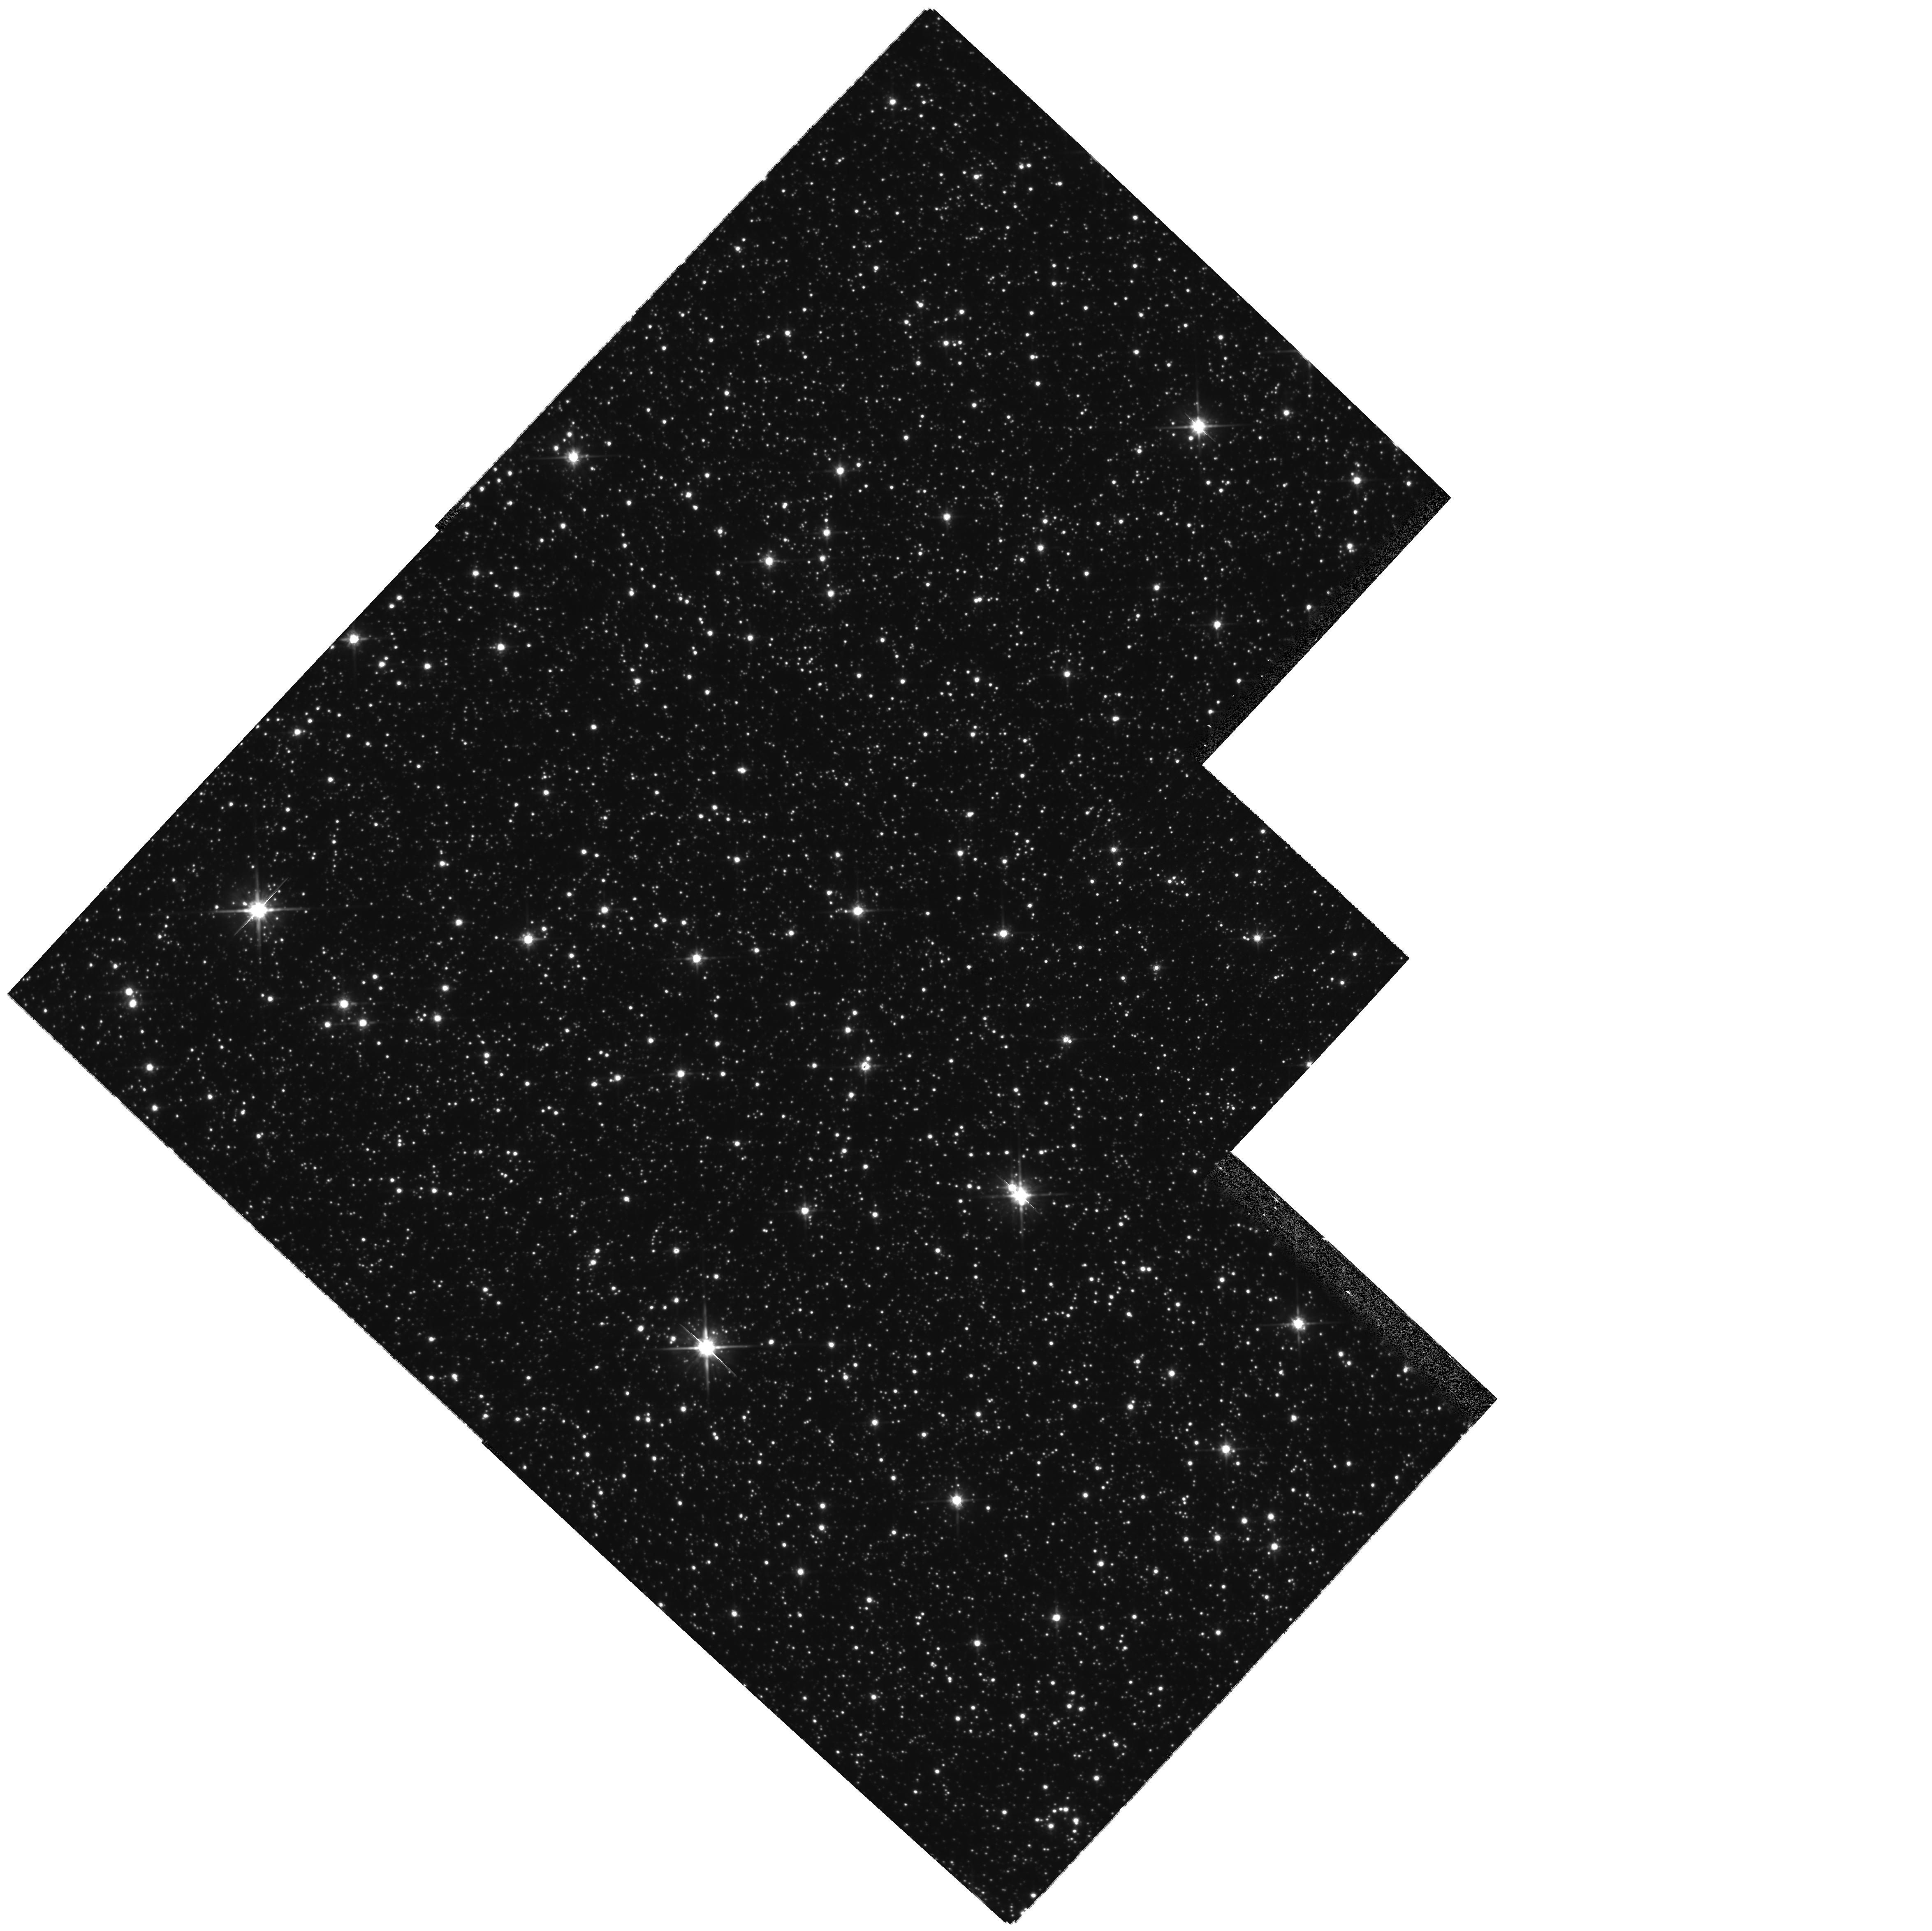
Target: OGLE-2007-BLG-349. Instrument: WFPC2/PC. Filter: F814W. Exposure: 21 min. Observation ID: hst_11352_03_wfpc2_pc_f814w_ua5503

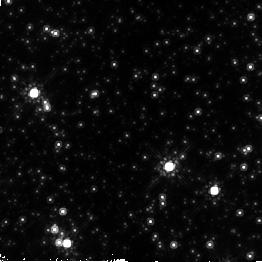
Target: OGLE-2007-BLG-349. Instrument: NICMOS/NIC2. Filter: F160W. Exposure: 6 min. Observation ID: na5502010

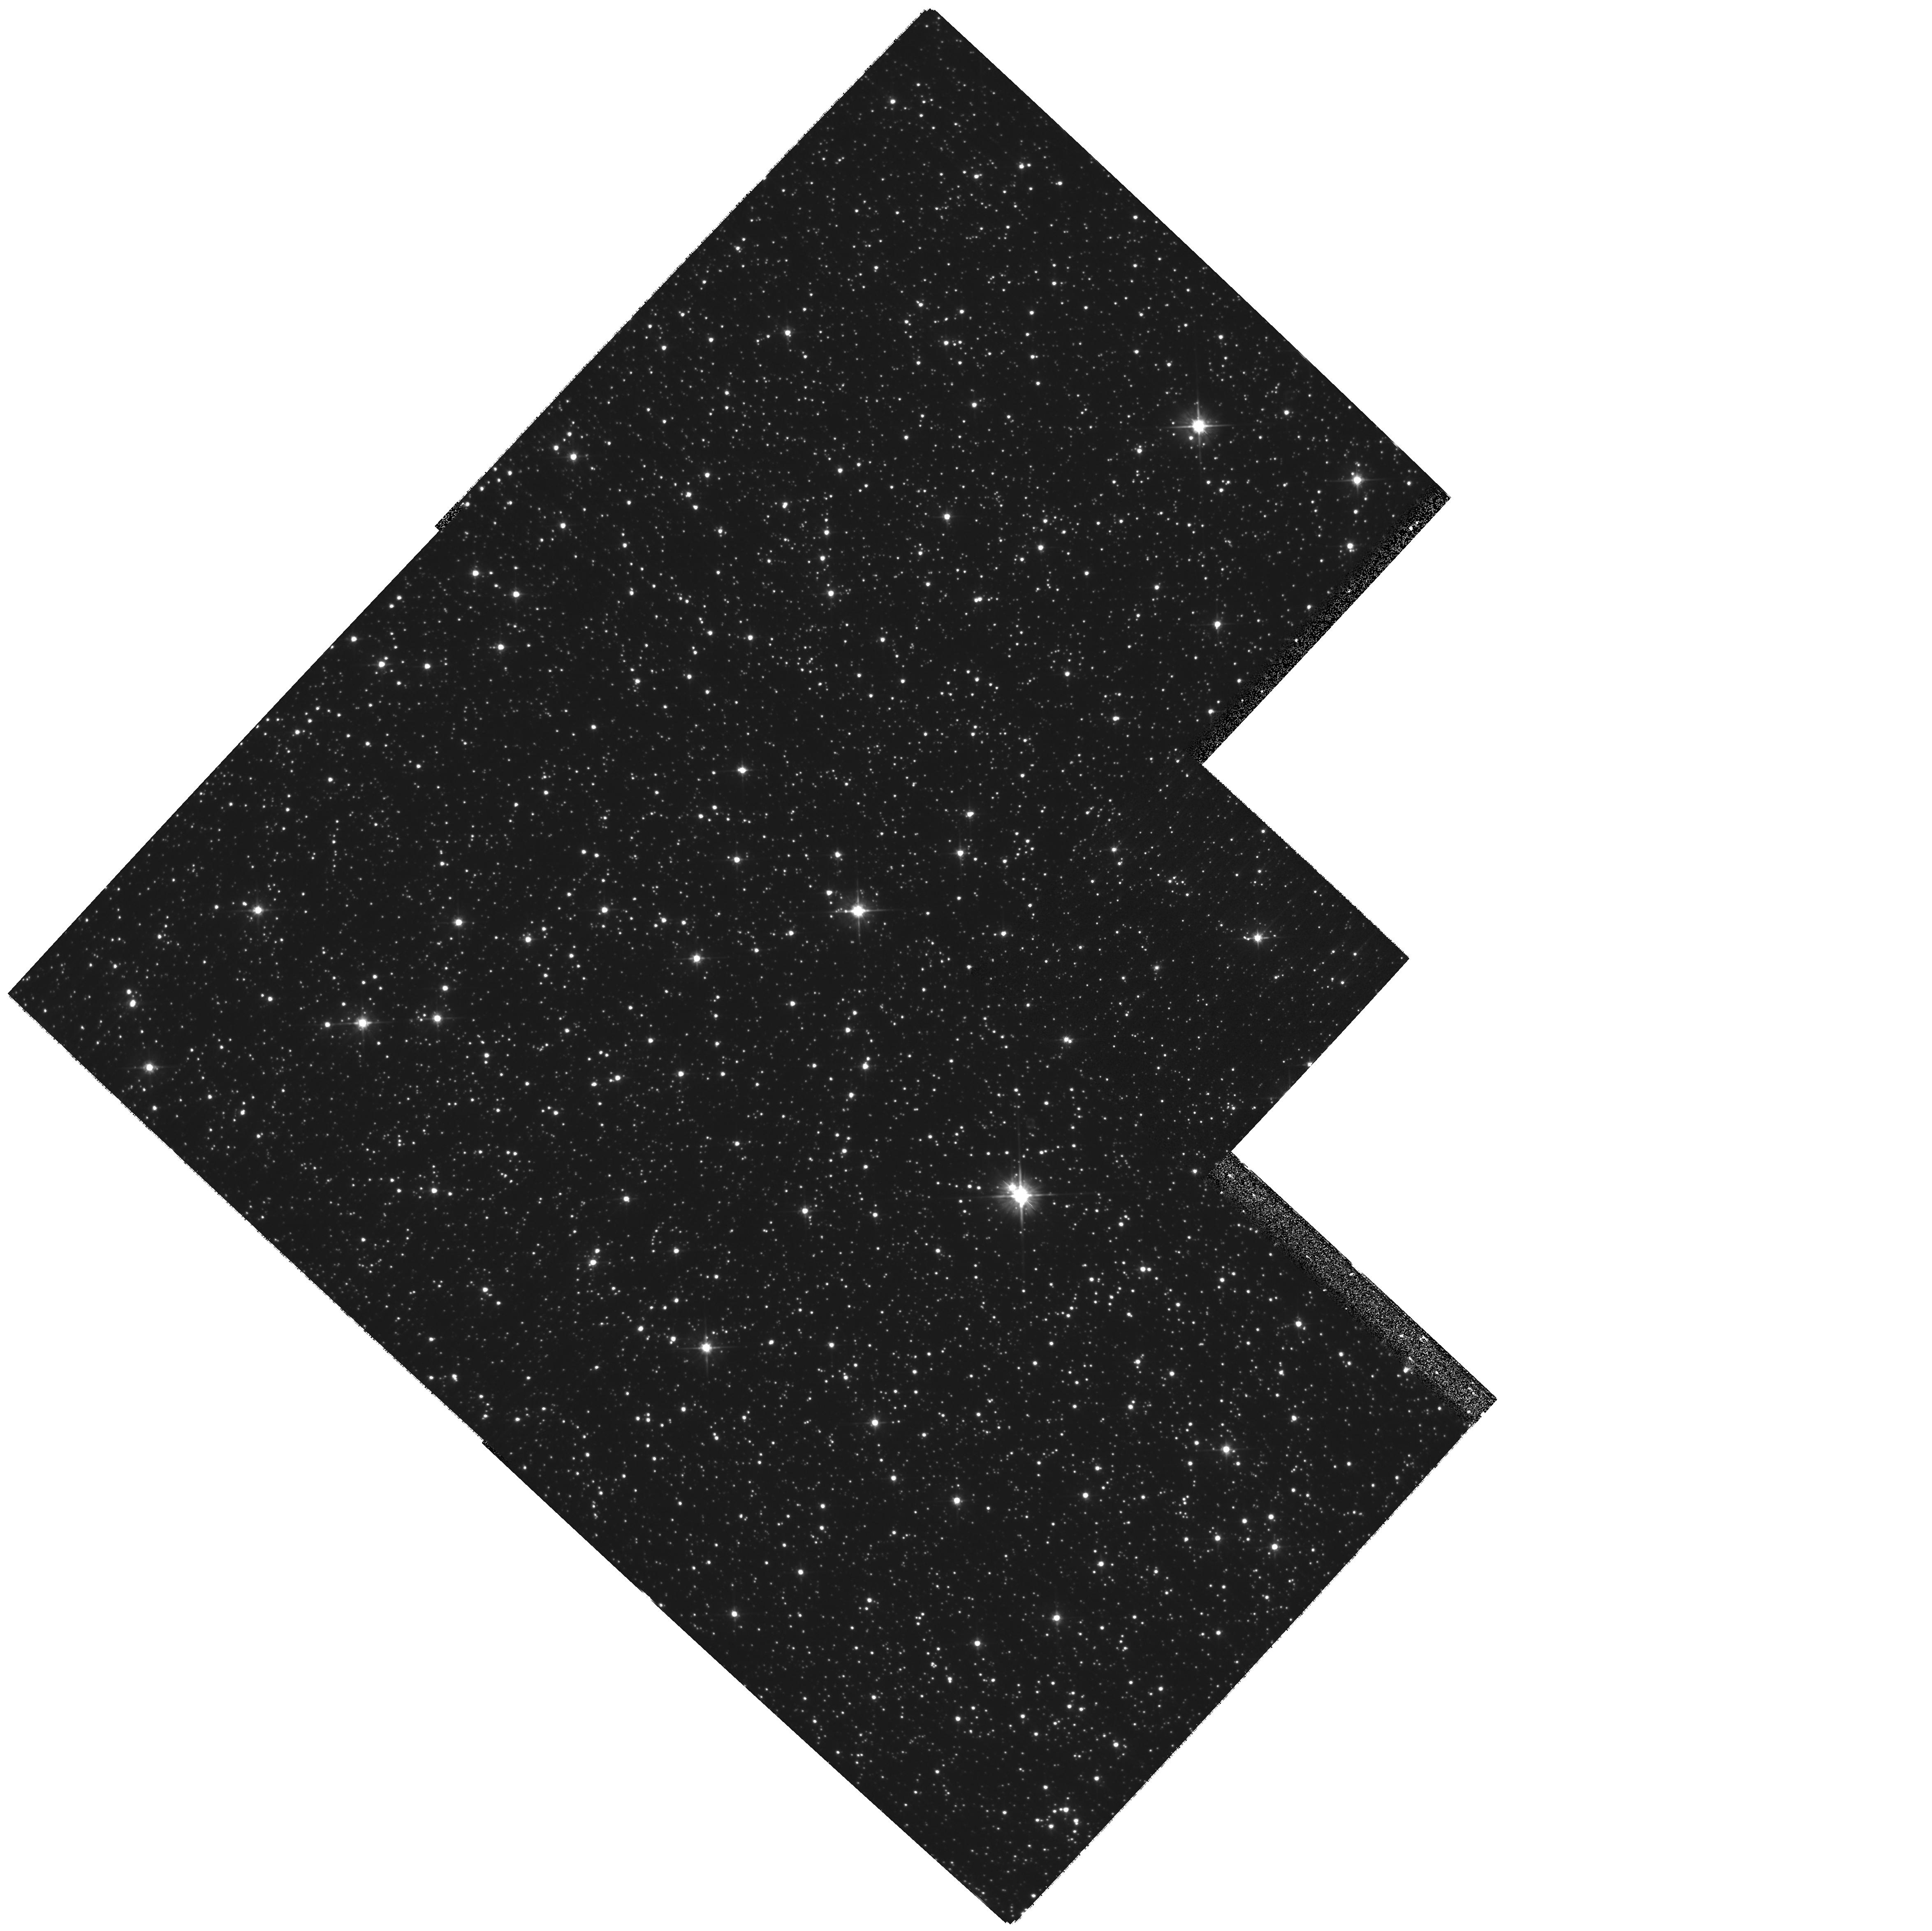
Target: OGLE-2007-BLG-349. Instrument: WFPC2/PC. Filter: F555W. Exposure: 21 min. Observation ID: hst_11352_04_wfpc2_pc_f555w_ua5504

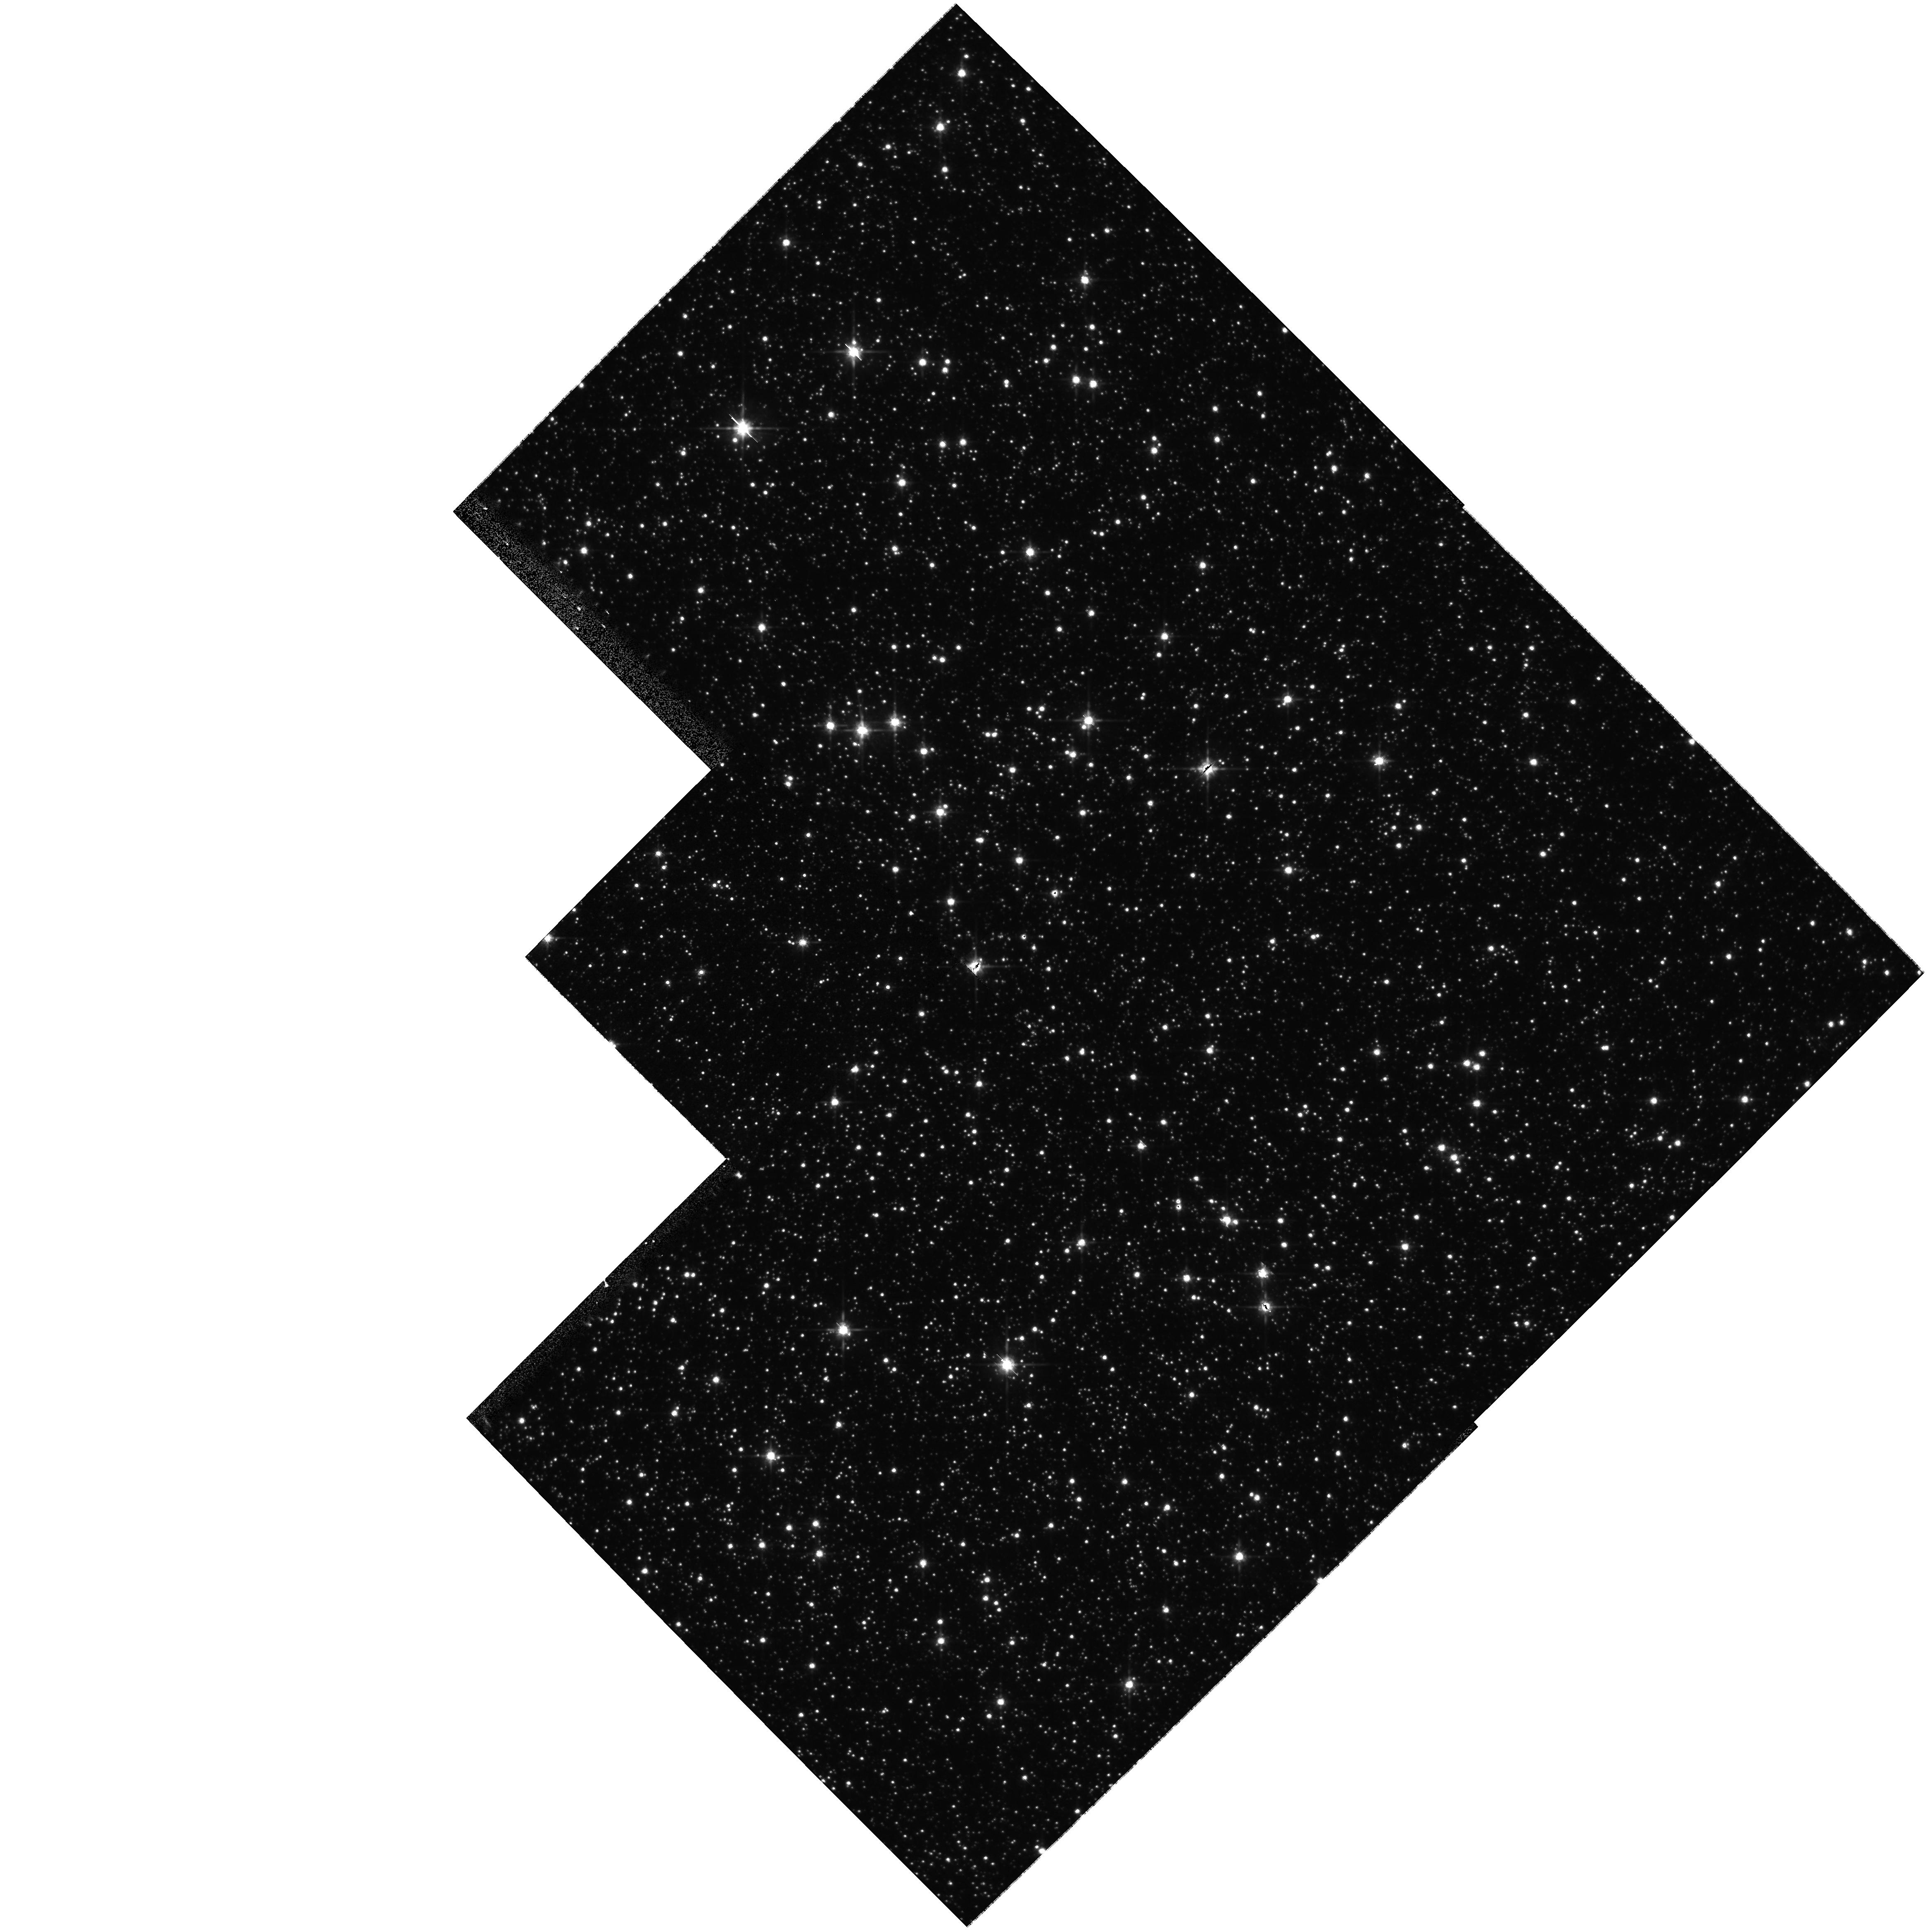
Target: OGLE-2007-BLG-349. Instrument: WFPC2/PC. Filter: F814W. Exposure: 5 min. Observation ID: hst_11352_01_wfpc2_pc_f814w_ua5501

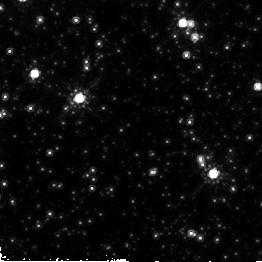
Target: OGLE-2007-BLG-349. Instrument: NICMOS/NIC2. Filter: F160W. Exposure: 39 min. Observation ID: na5505010

Mass and distance of the sub-Saturn microlensing planet OGLE-2007-BLG-349Lb (PI: Gould, Andrew)

OGLE-2007-BLG-349Lb is the seventh planet discovered using gravitational microlensing, with planet/star mass ratio 2.8e-4. These microlensing planets lie in the cold, outer reaches of their solar systems and are difficult to detect by other techniques because of their long periods. However, microlensing detections by themselves generally give only the planet/star mass ratio, not the absolute planet mass. HST observations have yielded host star masses and distances for two previous microlensing planets. Here, we propose to apply a proven technique to measure the mass and distance of the newest microlensing planet, which was discovered only two weeks ago. We will use WFPC2 observations to unambiguously determine whether the blended light seen during the event is due to the host star (rather than a random interloper) and a combination of WFPC2 and NICMOS observations to obtain photometric estimates of the mass and distance. Two epochs of observations are required, one at high magnification (in the very near future) and the other at baseline (but not too late -- to avoid having the lens move substantially away from the source).